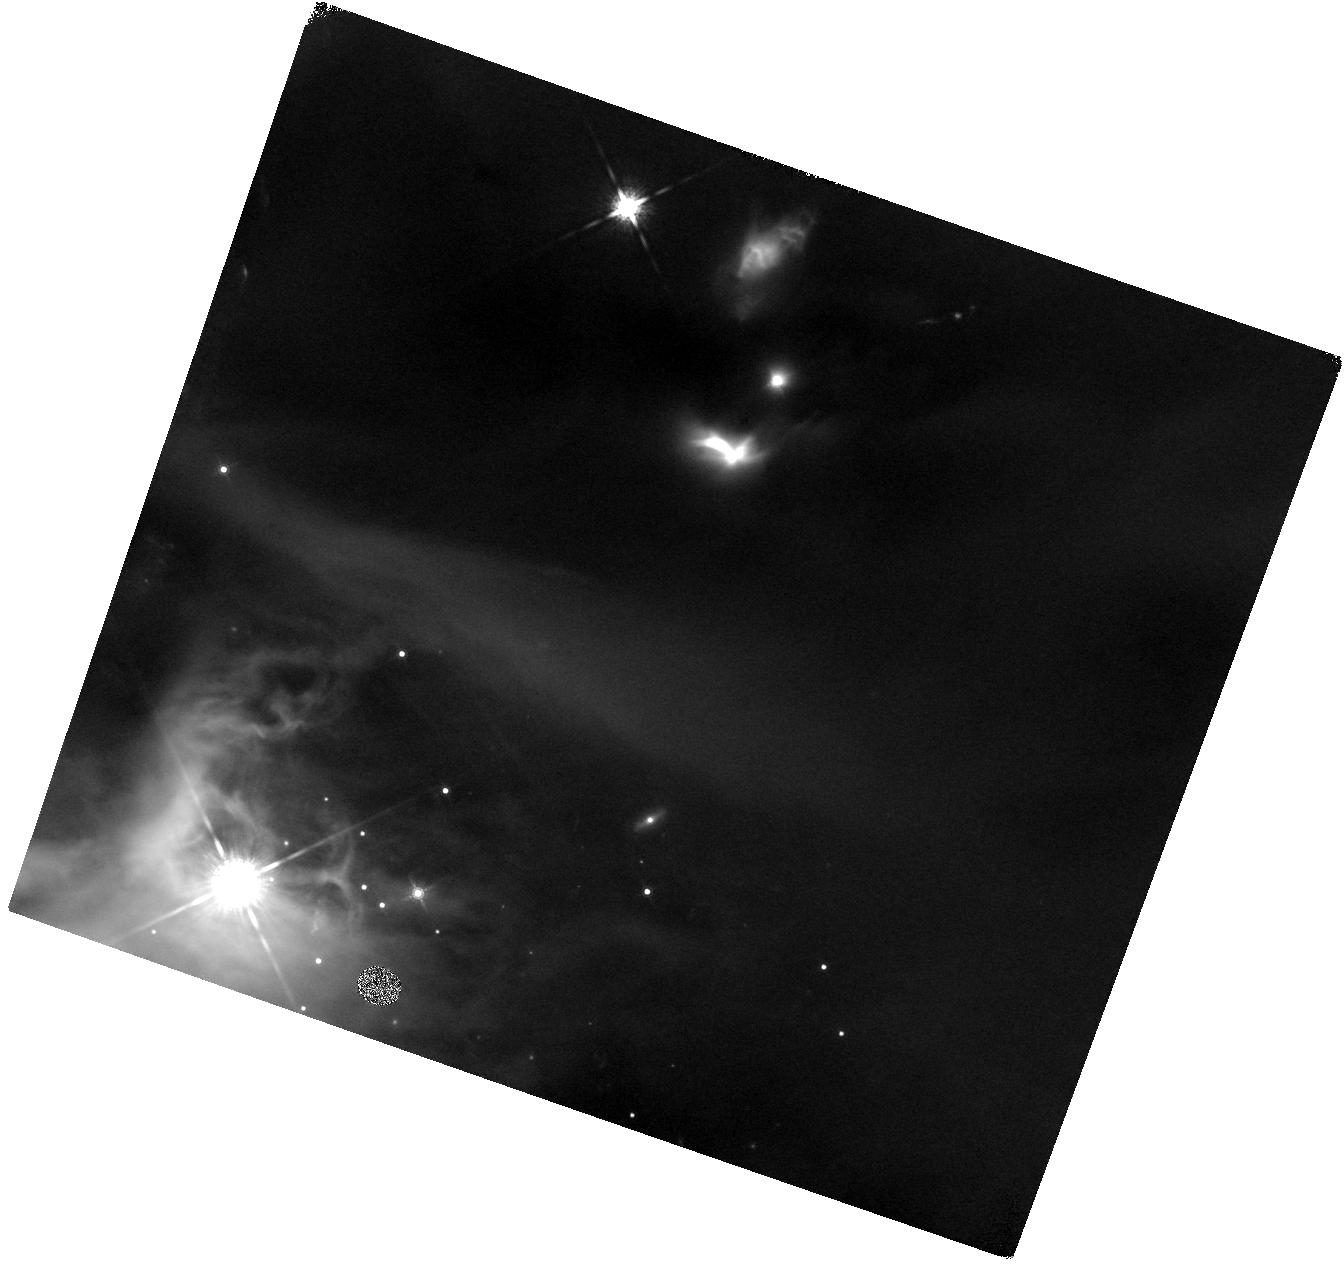
Target: LRLL-54361
Instrument: WFC3/IR
Filter: F160W
Exposure: 41 min
Observation ID: hst_12284_07_wfc3_ir_f160w_ibkt07

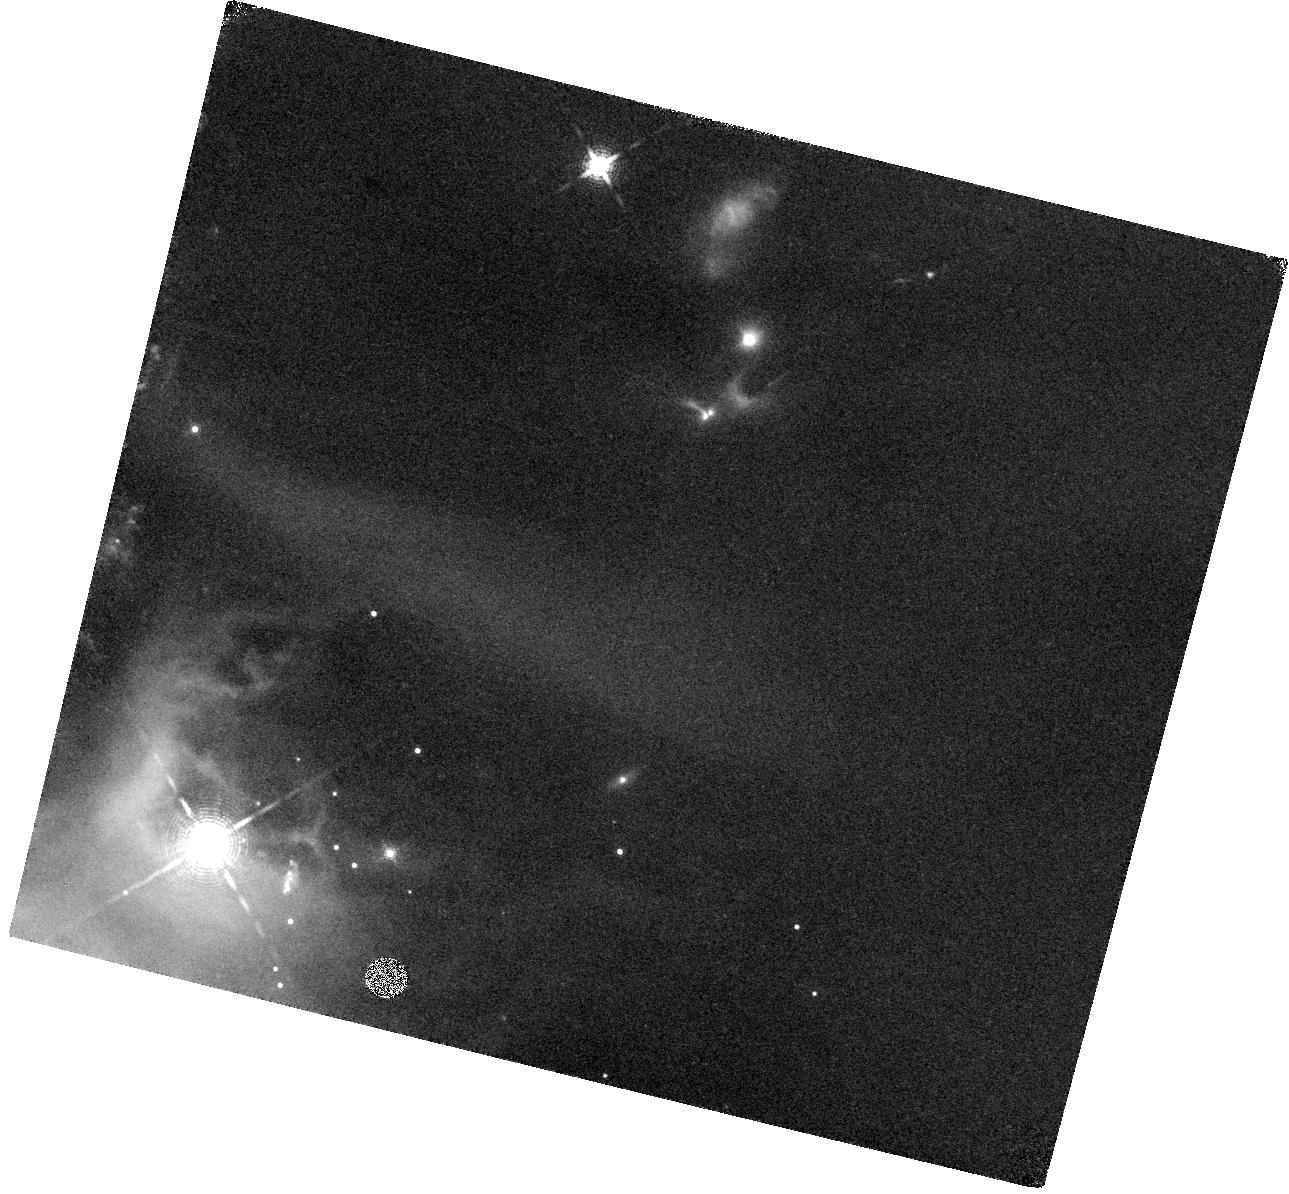
Target: LRLL-54361
Instrument: WFC3/IR
Filter: F164N
Exposure: 44 min
Observation ID: hst_12284_08_wfc3_ir_f164n_ibkt08

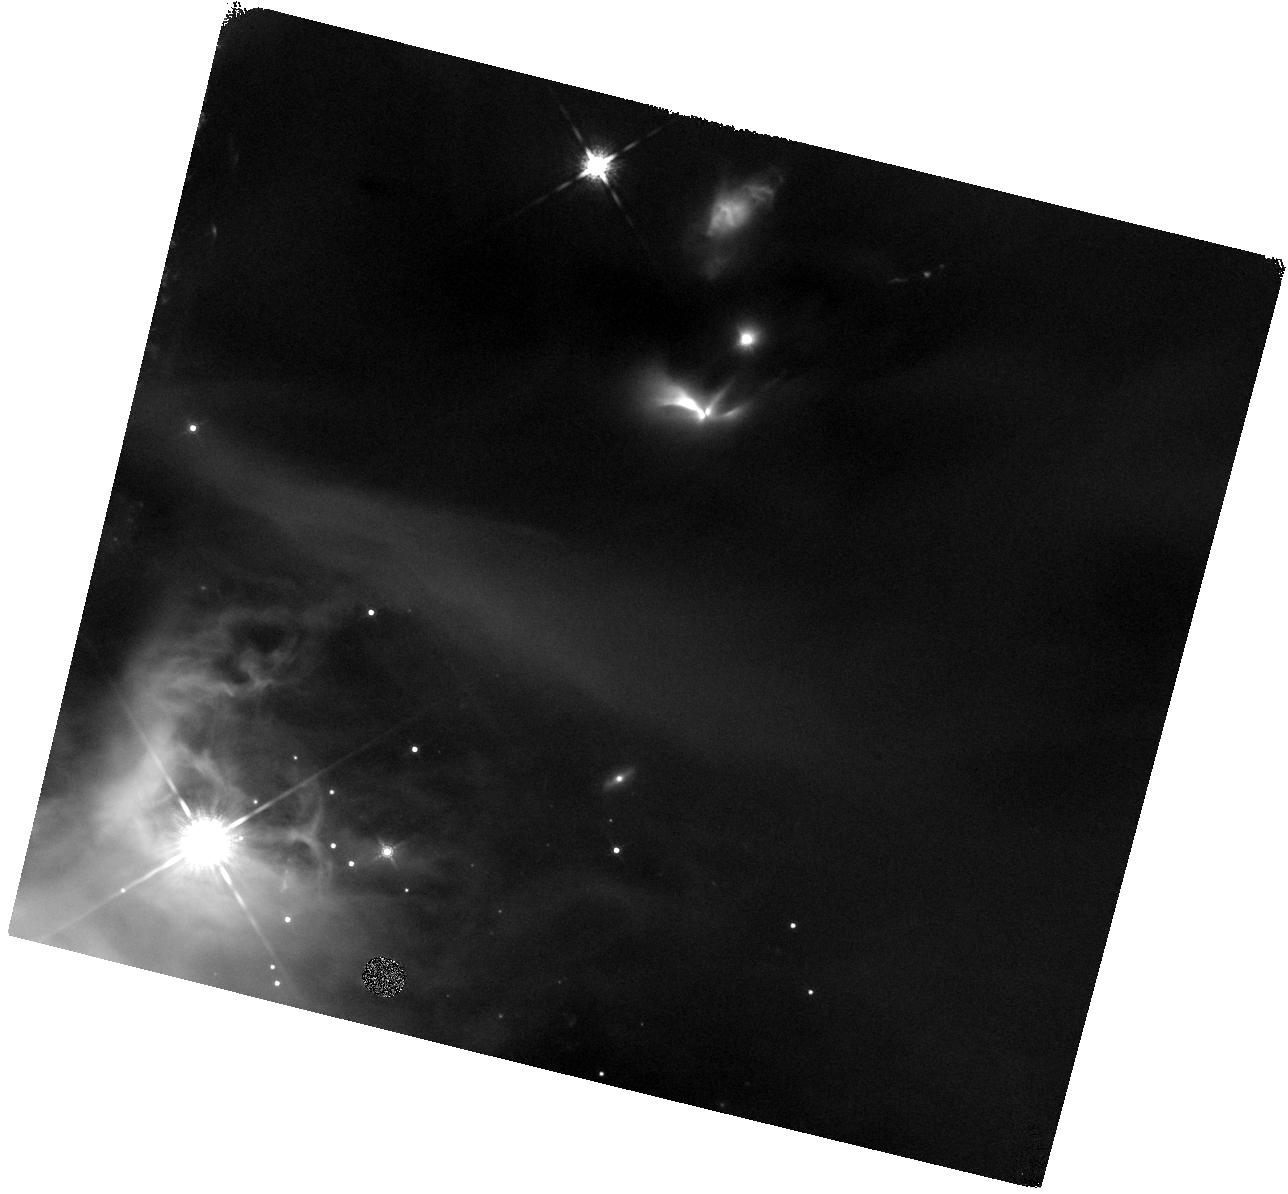
Target: LRLL-54361
Instrument: WFC3/IR
Filter: F160W
Exposure: 41 min
Observation ID: hst_12284_01_wfc3_ir_f160w_ibkt01

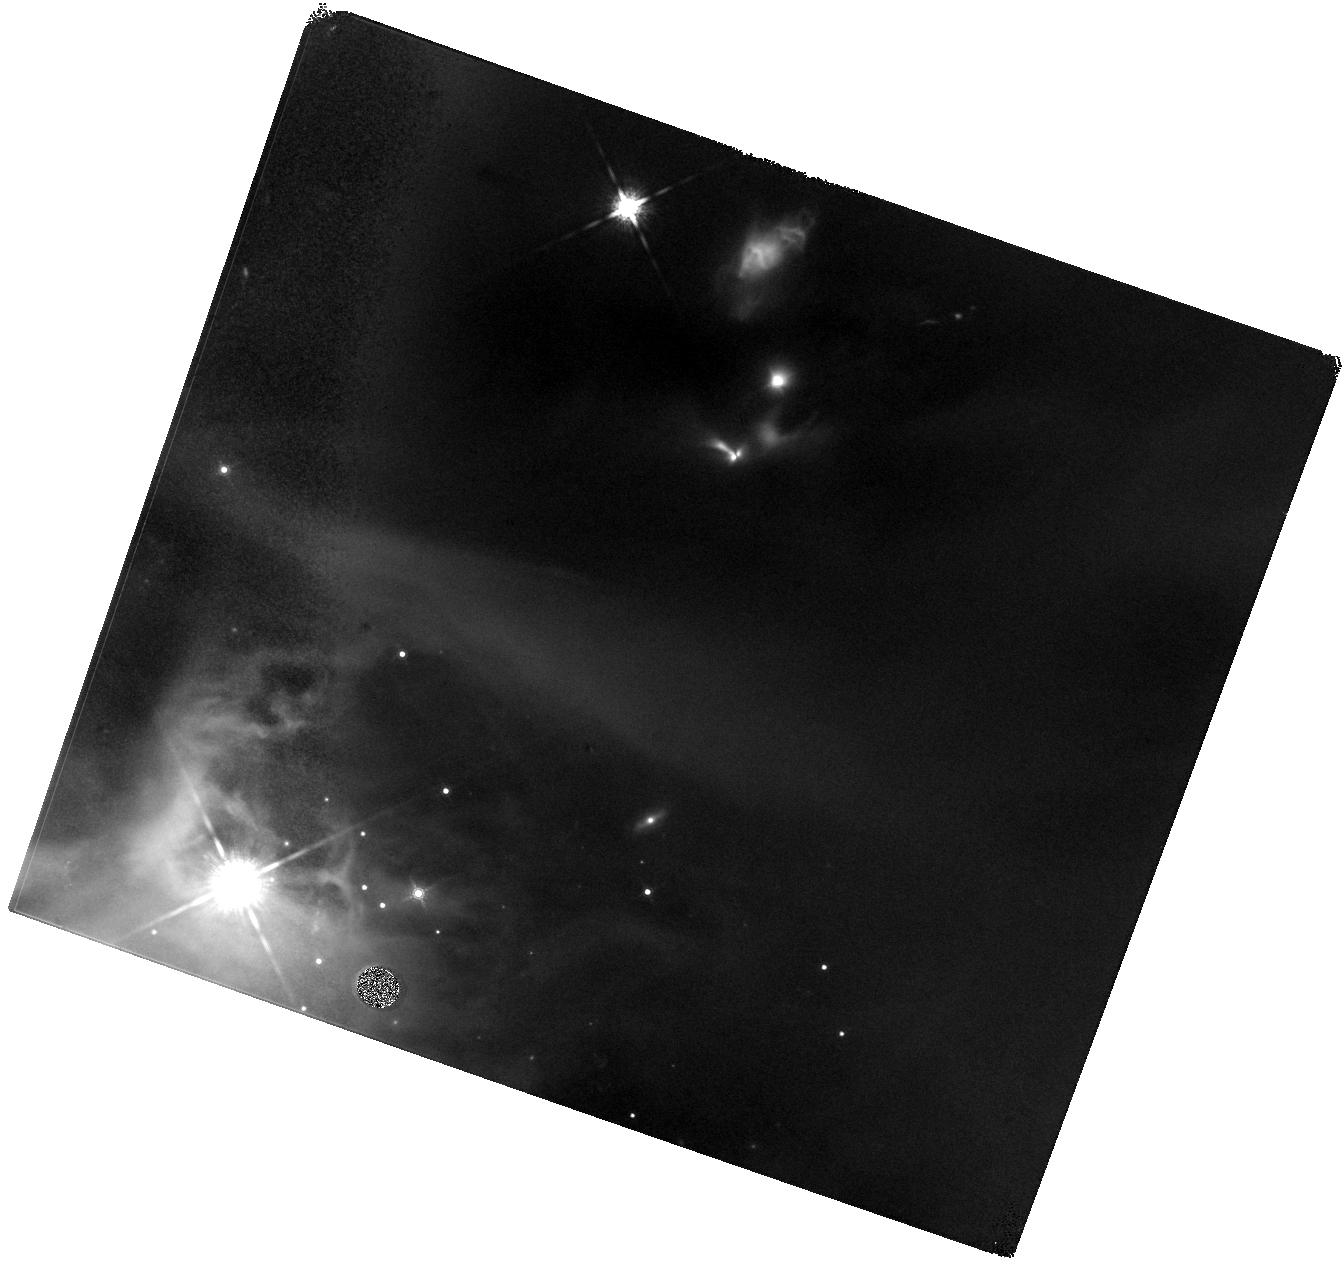
Target: LRLL-54361
Instrument: WFC3/IR
Filter: F160W
Exposure: 41 min
Observation ID: hst_12284_05_wfc3_ir_f160w_ibkt05

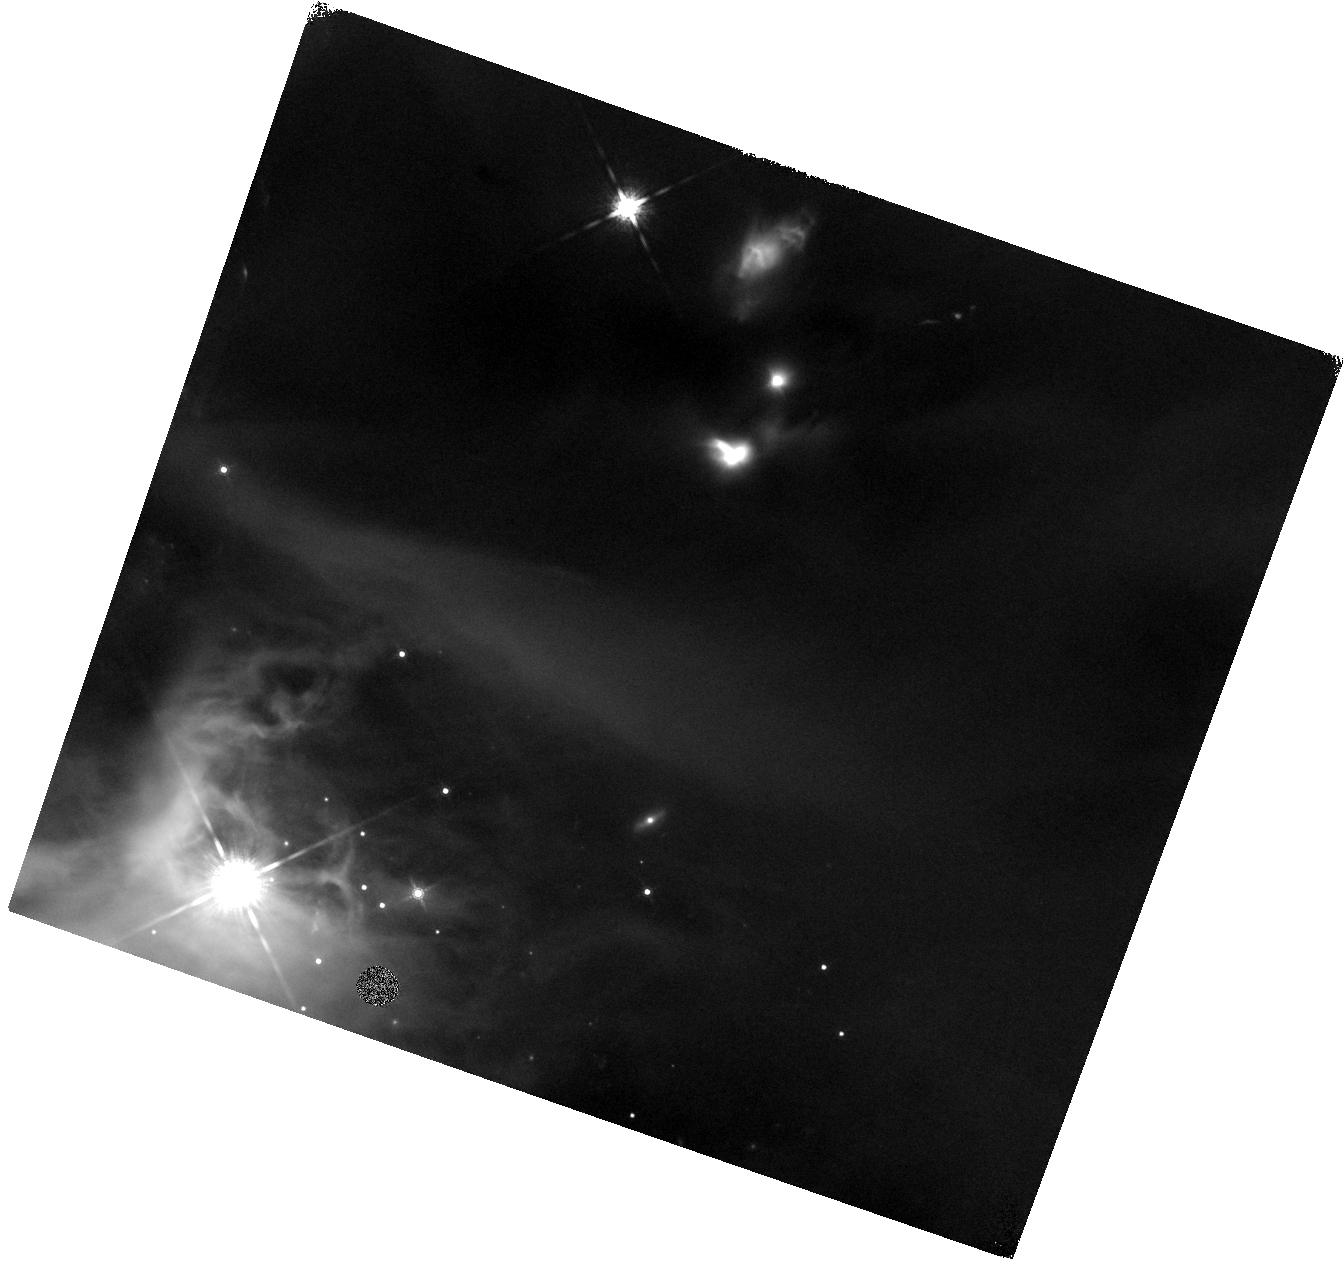
Target: LRLL-54361
Instrument: WFC3/IR
Filter: F160W
Exposure: 41 min
Observation ID: hst_12284_06_wfc3_ir_f160w_ibkt06

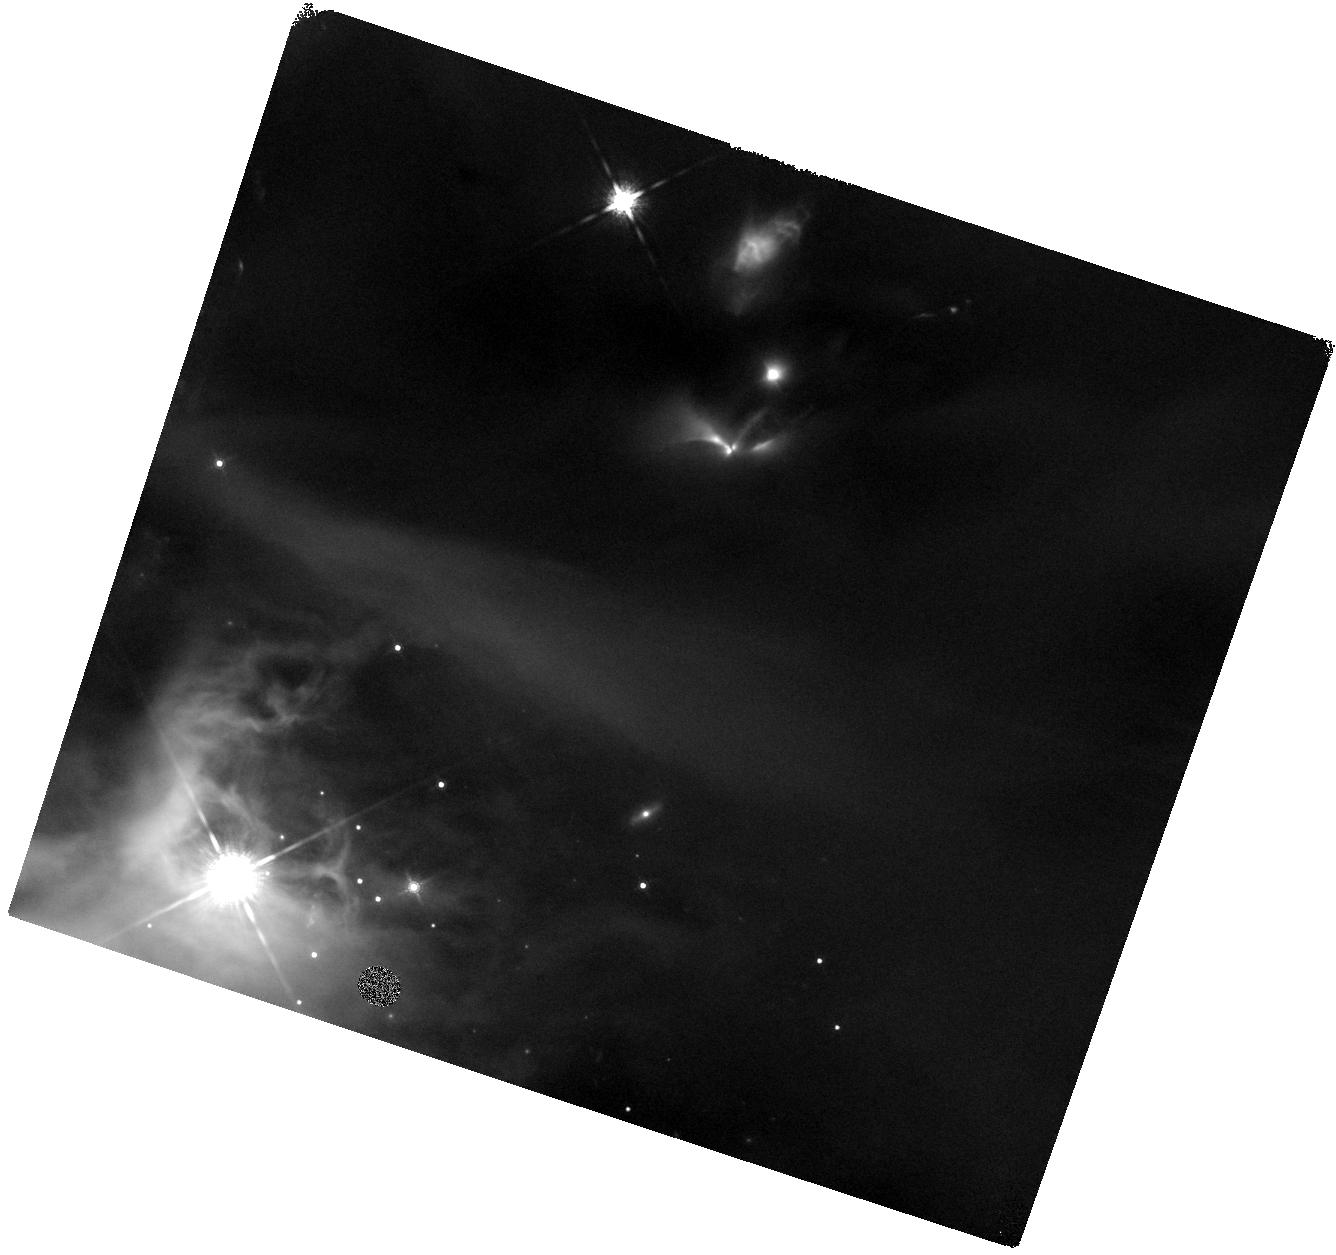
Target: LRLL-54361
Instrument: WFC3/IR
Filter: F160W
Exposure: 41 min
Observation ID: hst_12284_02_wfc3_ir_f160w_ibkt02

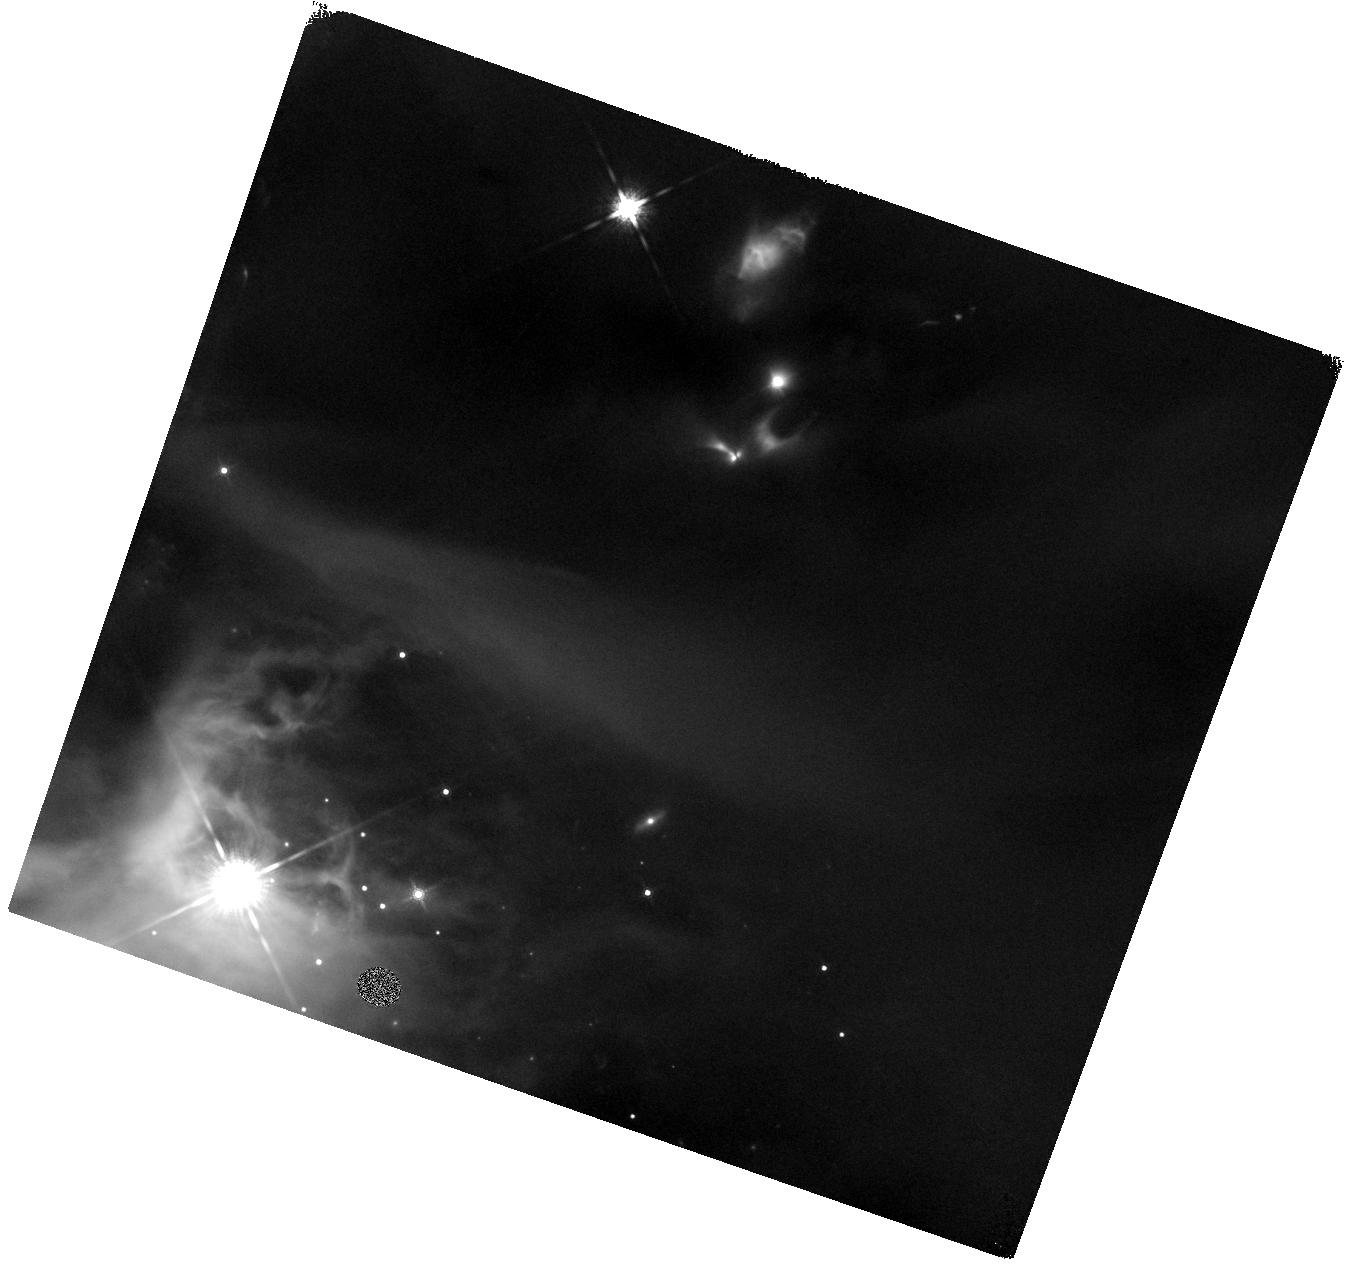
Target: LRLL-54361
Instrument: WFC3/IR
Filter: F160W
Exposure: 41 min
Observation ID: hst_12284_04_wfc3_ir_f160w_ibkt04

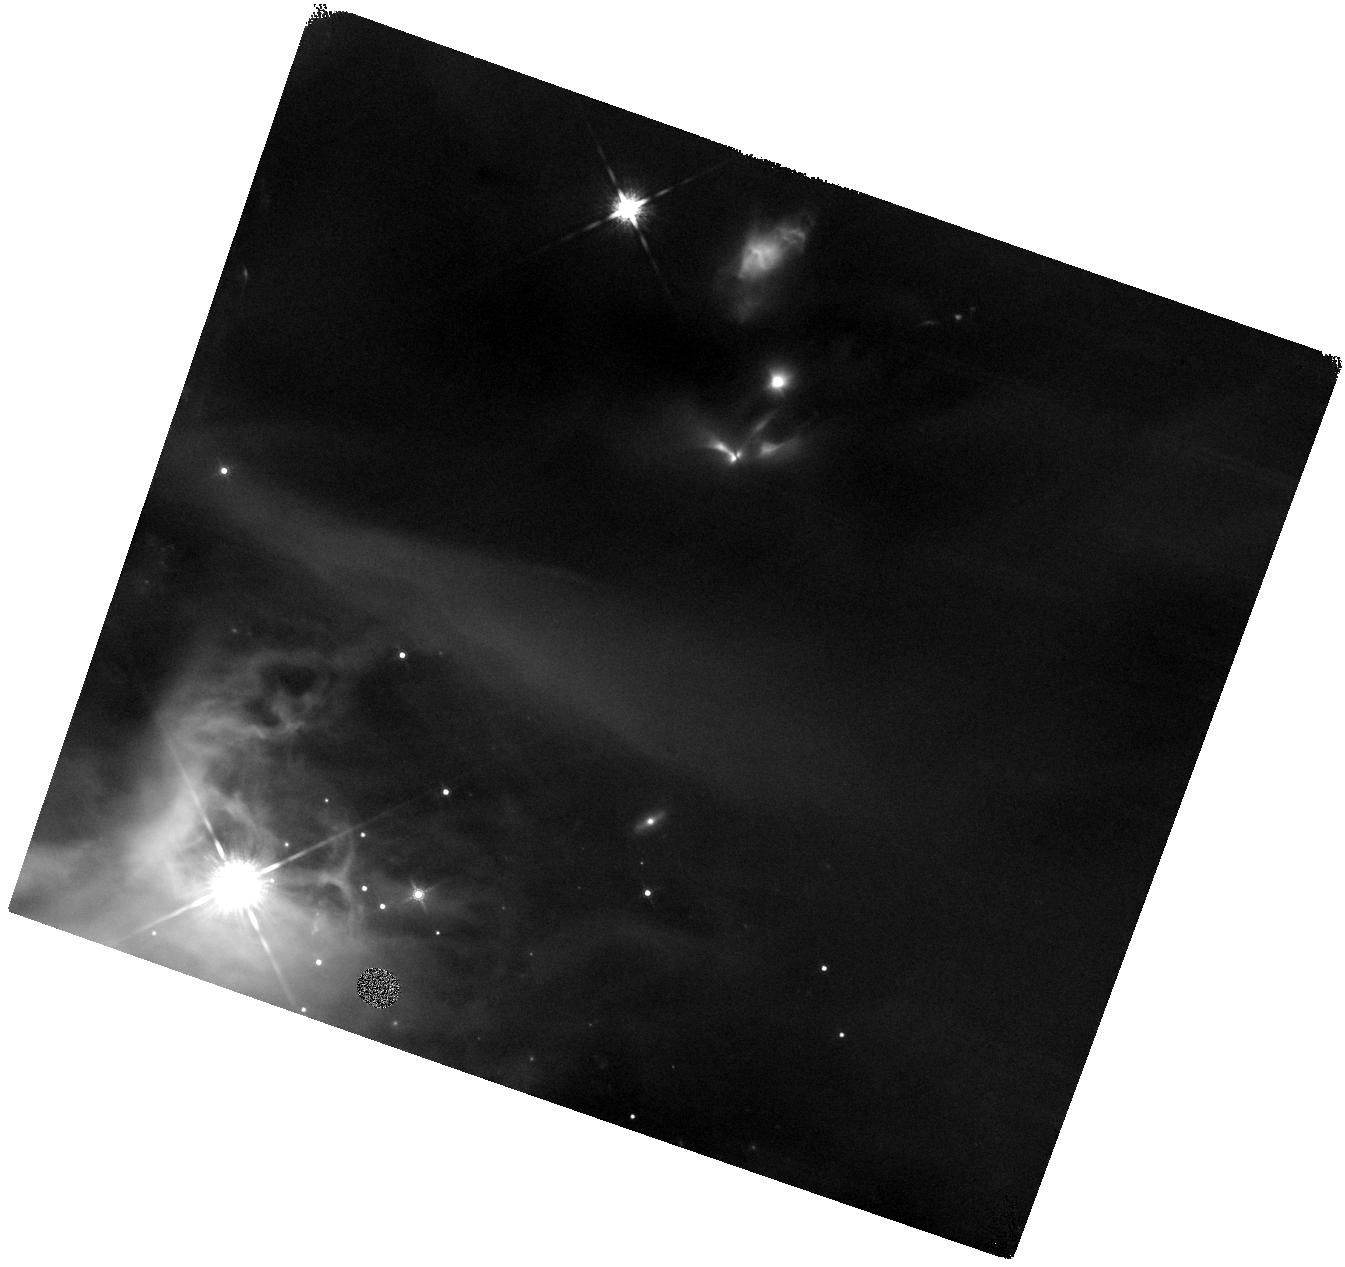
Target: LRLL-54361
Instrument: WFC3/IR
Filter: F160W
Exposure: 41 min
Observation ID: hst_12284_03_wfc3_ir_f160w_ibkt03

Light Echoes from a Periodic Protostellar Outburst (PI: Muzerolle Page, James)

We propose to obtain multi-epoch WFC3IR imaging of a remarkable variable protostar in the IC 348 star forming region. This object, LRLL 54361, exhibits unique outbursts in the infrared that repeat on a roughly 25 day timescale and produce luminosity variations of over an order of magnitude. Images taken with the Spitzer Space Telescope show a resolved scattered light outflow cavity whose morphology changes in concert with the central source, indicating a light echo effect. We need HST observations to characterize the outflow cavity geometry and constrain models of the infalling envelope structure, verify the presence of a binary outflow, and measure shocked emission in the outflow itself. In combination with other proposed and existing observations, these data will help unravel the mystery of this variable source and provide important new insight into the dynamic evolution of young suns.